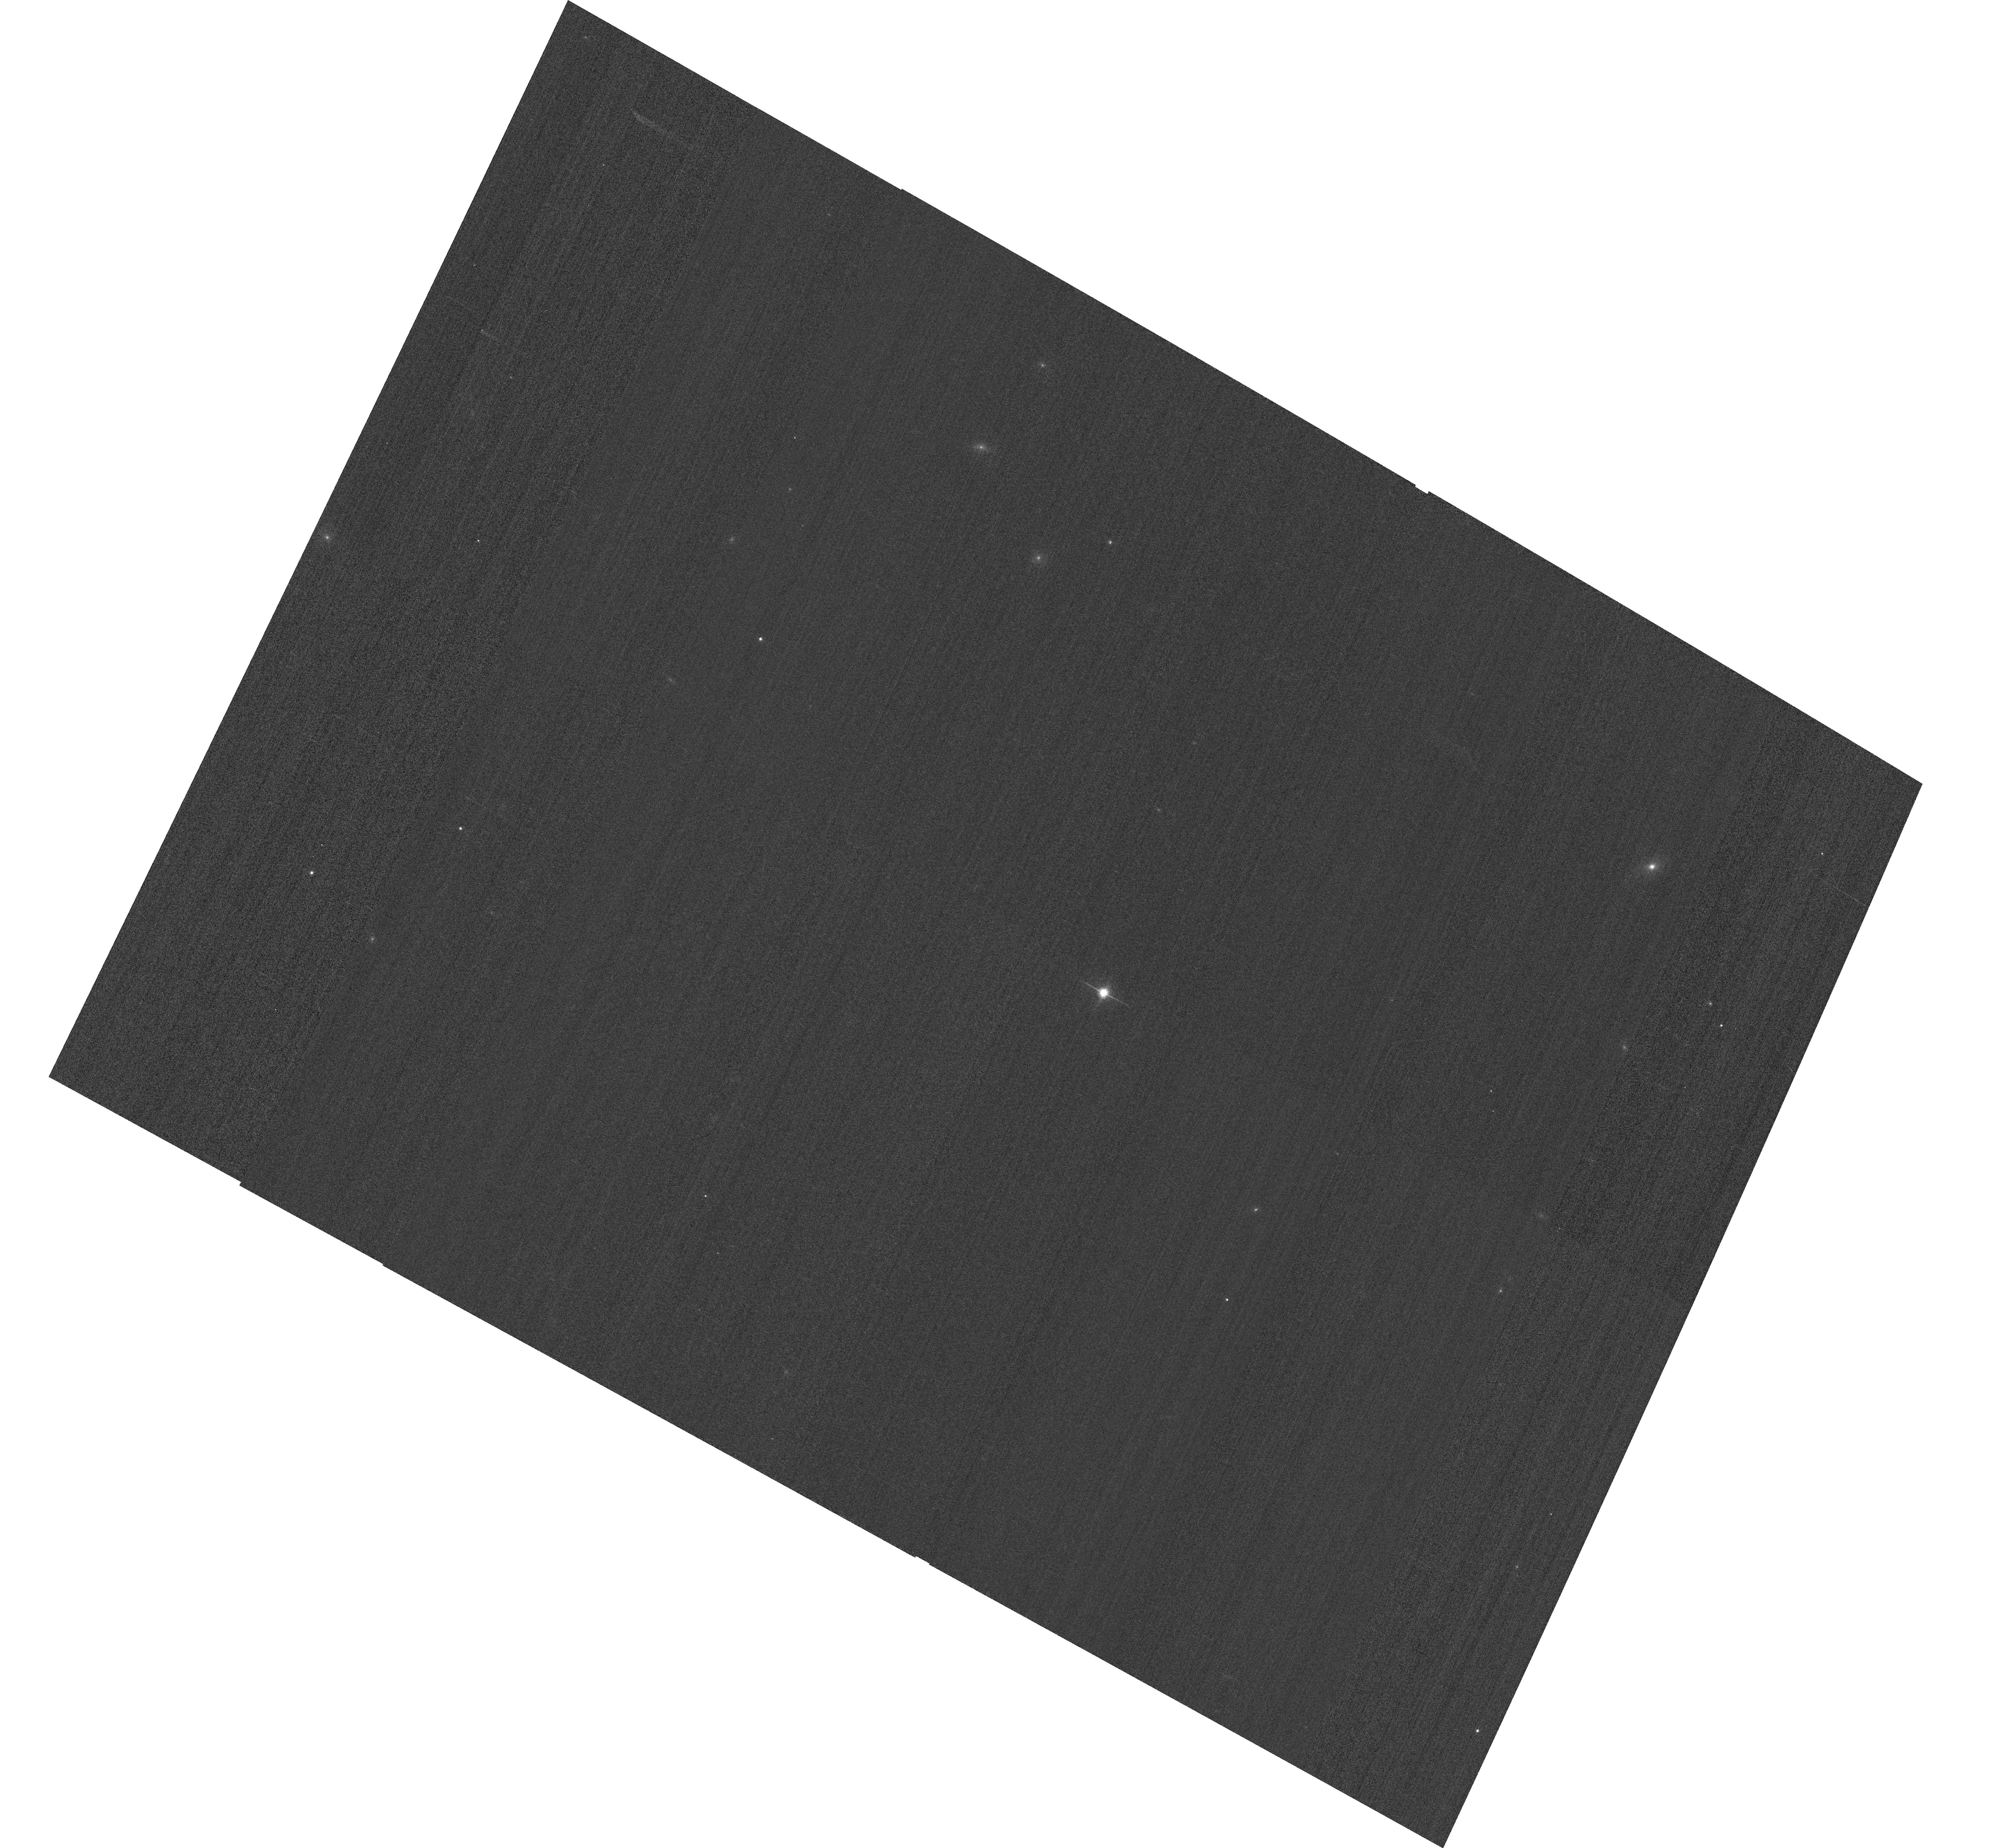
Target: GD153
Instrument: ACS/WFC
Filter: F814W
Exposure: 2 min
Observation ID: hst_14405_04_acs_wfc_f814w_jczz04

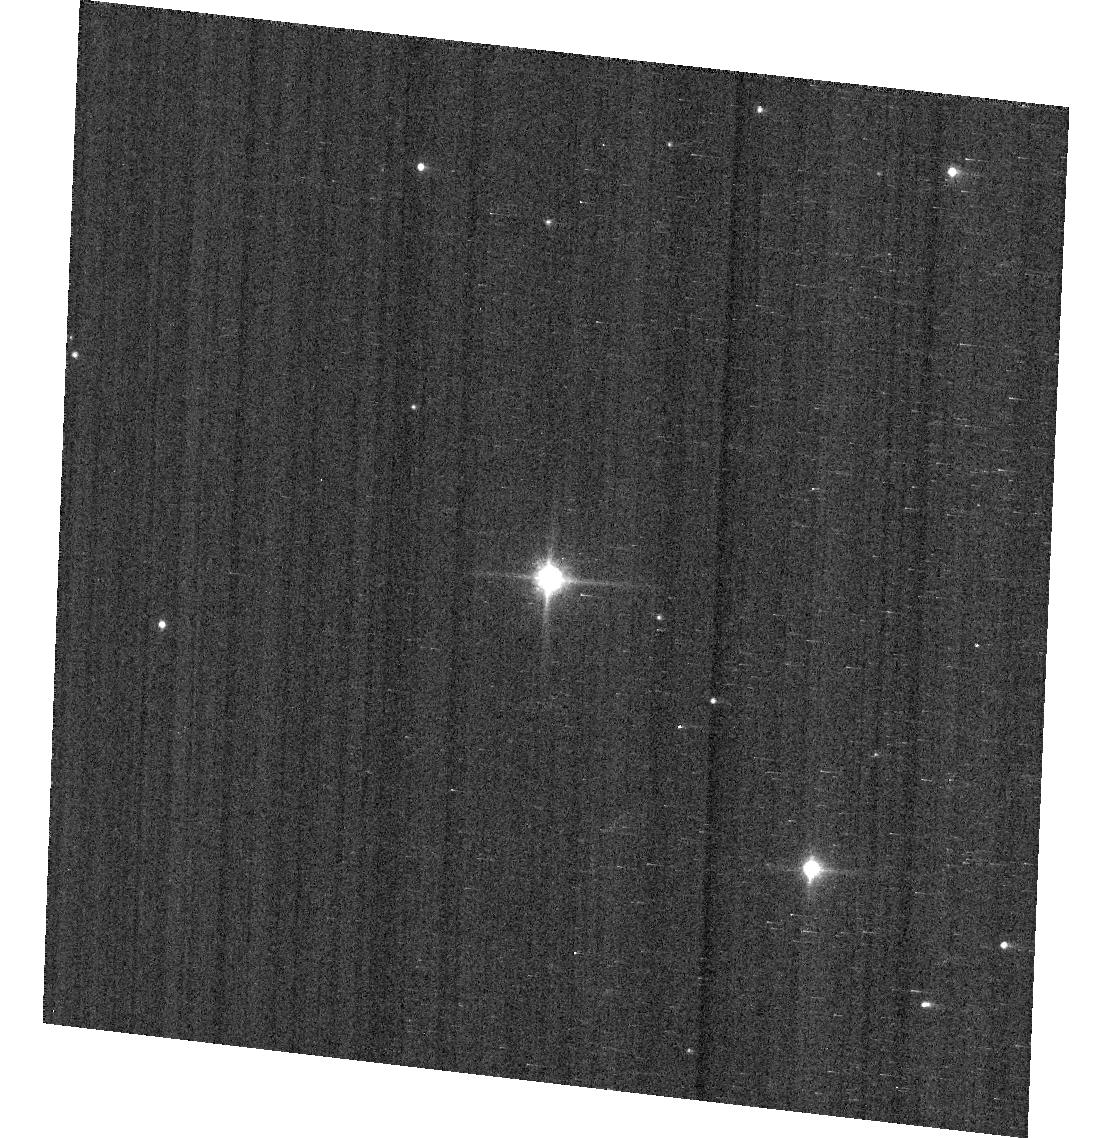
Target: GD71
Instrument: ACS/WFC
Filter: F850LP
Exposure: 1 min
Observation ID: hst_14405_07_acs_wfc_f850lp_jczz07

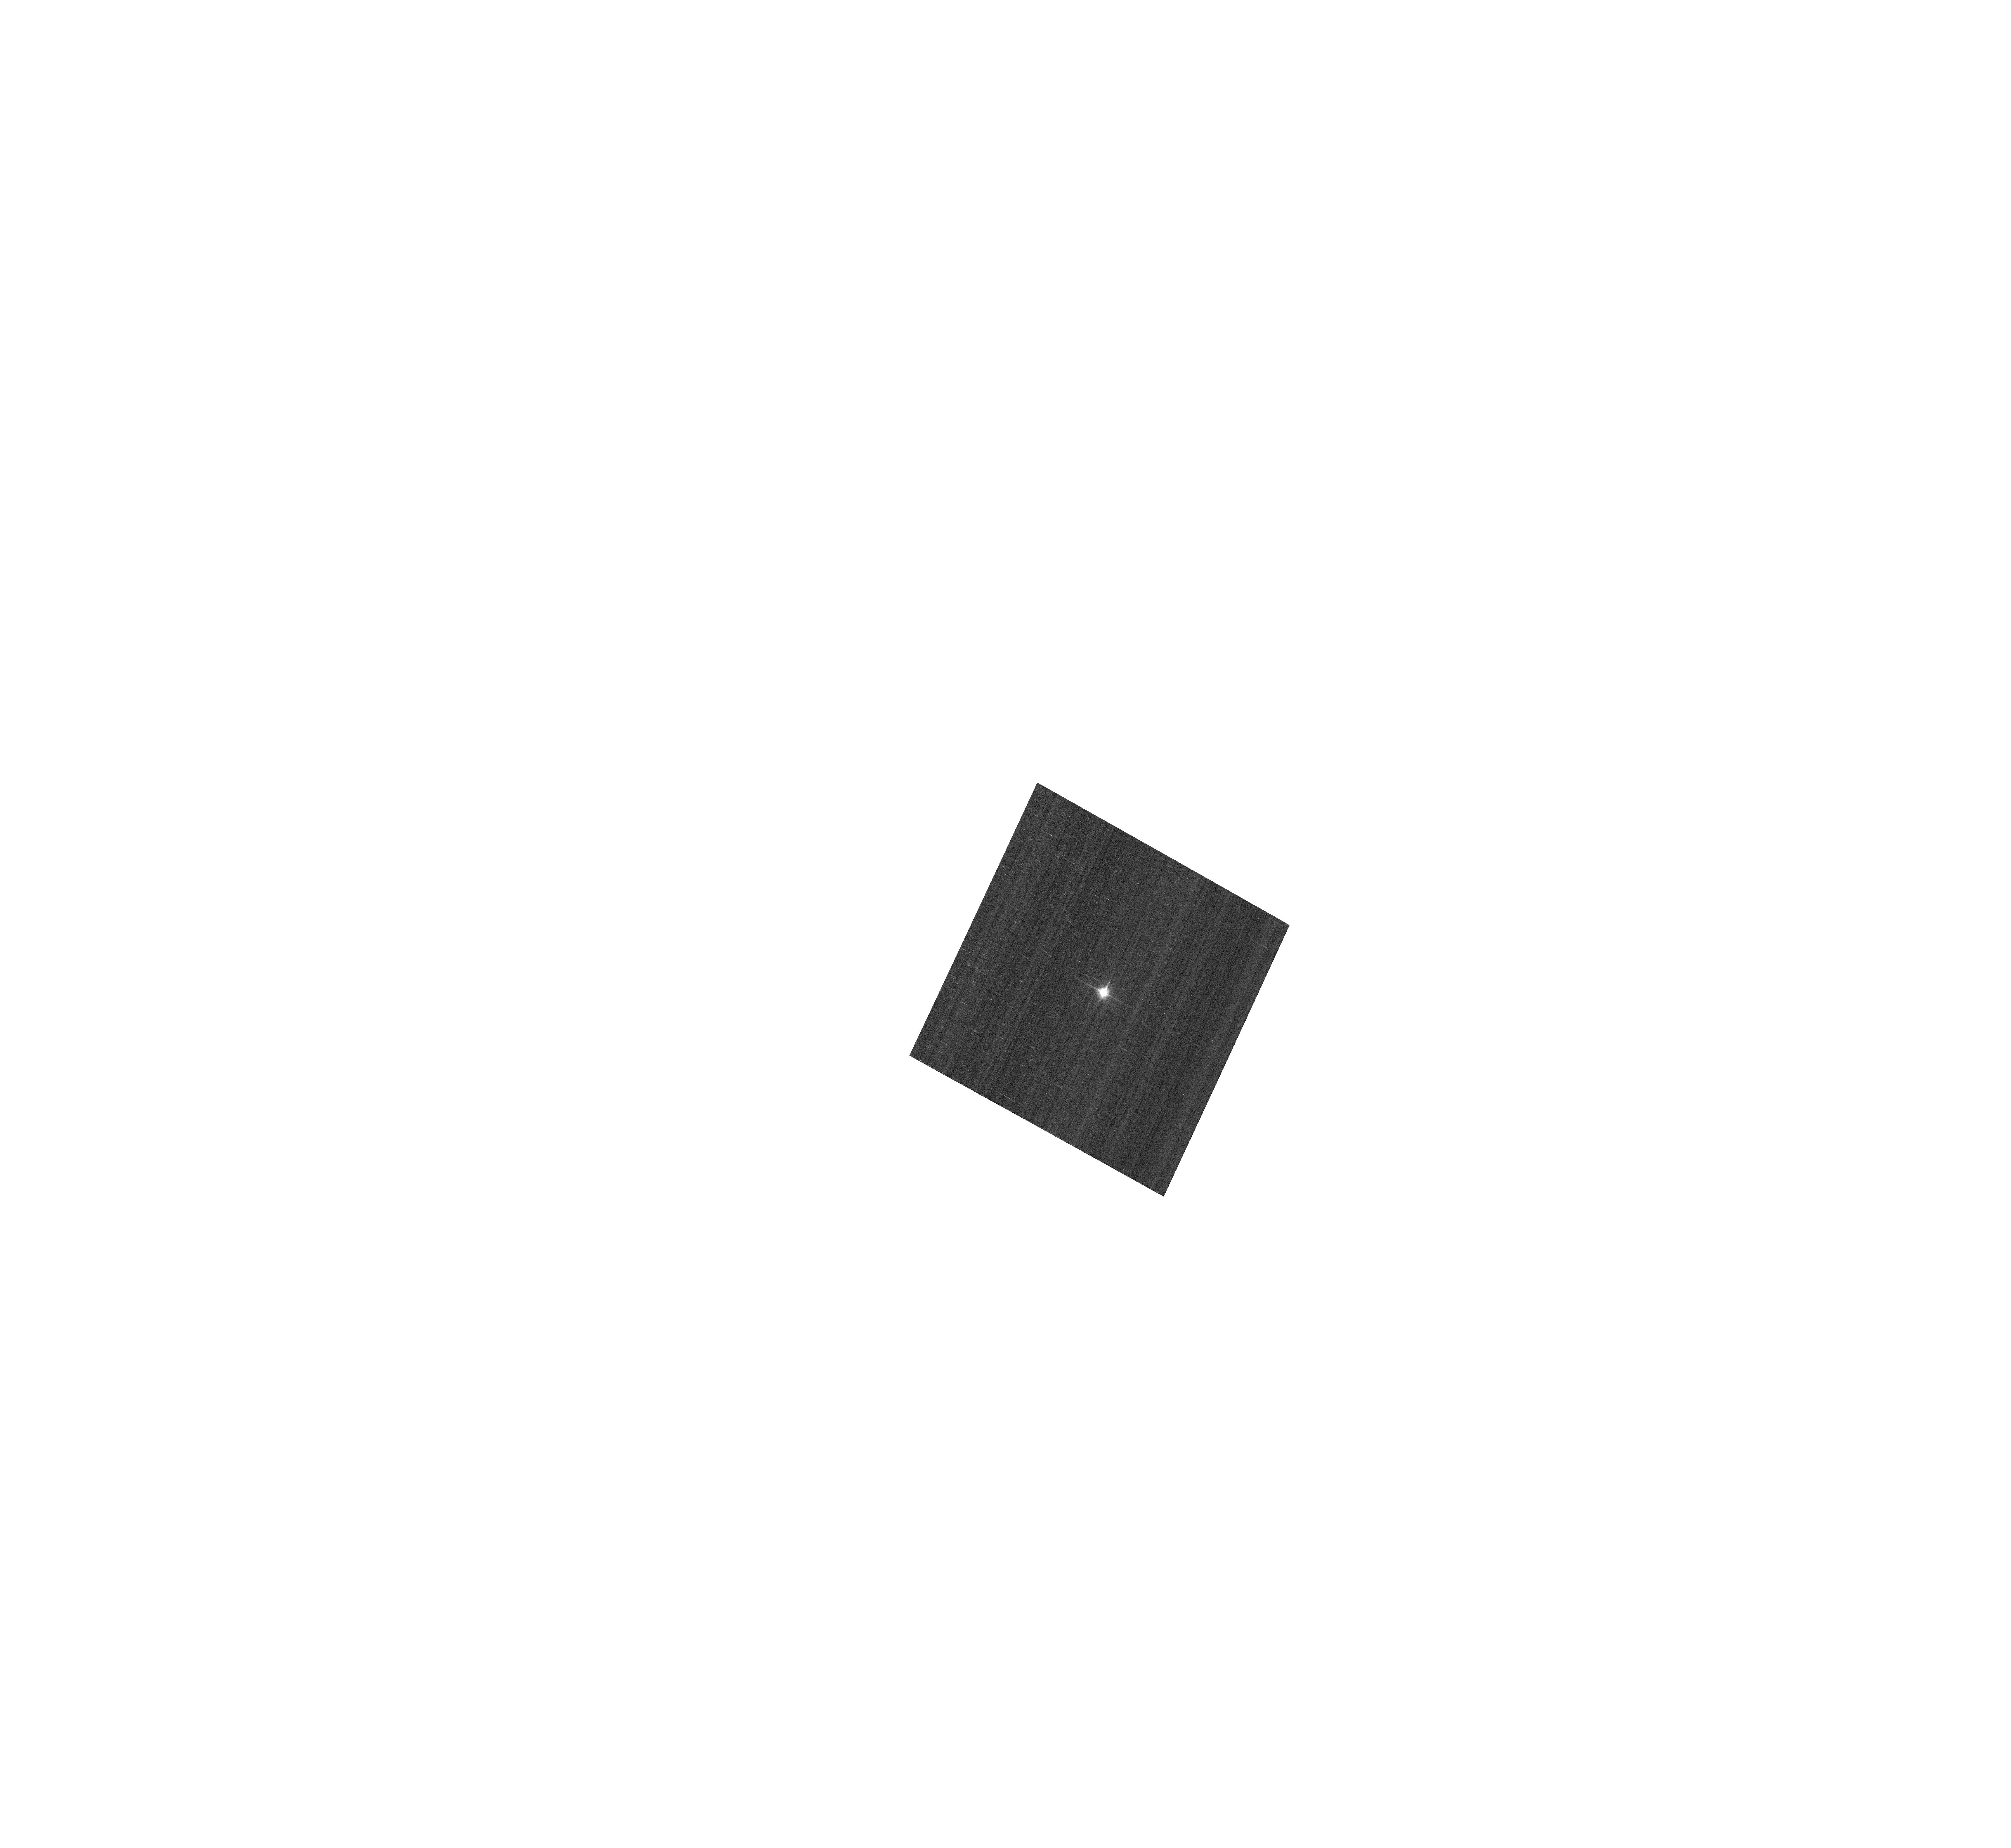
Target: GD153
Instrument: ACS/WFC
Filter: F850LP
Exposure: 1 min
Observation ID: hst_14405_04_acs_wfc_f850lp_jczz04

ACS Photometric calibration (PI: Bohlin, Ralph C.)

Purposes: -------- a) Verify and refine the WFC photometric calibrations, repeatability measure, and change in sensitivity over time with visits to the 3 primary WD standard stars, GD71, GD153, and G191B2B. Single bright stars are a more precise and straightforward approach than trying to use the multitude of stars in 47 Tuc. (3 orbits) b) Investigate the ~3% central discrepancy between the sub-array measures of the flat fields and the original measures from the dithered 47Tuc data. Obtain full- frame (4096x4096) images of the standard star GD153 at the same locations as the the discrepant 400x400 sub-array data in order to determine whether or not full-frame data differ photometrically from sub-array photometry. See the ISR draft by Bohlin & Grogin (2015). (1 orbit) Description: To achieve our 1% photometry goal, a repeated annual program is required to maintain the corrections at similar sub-percent levels for the combined effects of CTE and photon sensitivity that both change over time. The ACS photometry for the bright standard stars in this program pushes the bright limit and has a 0.2-0.3% statistical photon error. This minimal investment in resources is required to characterize the most important WFC filters and has executed in all previous cycles. The full-frame data will emphasize central locations where the sub-array photometry is most discrepant.